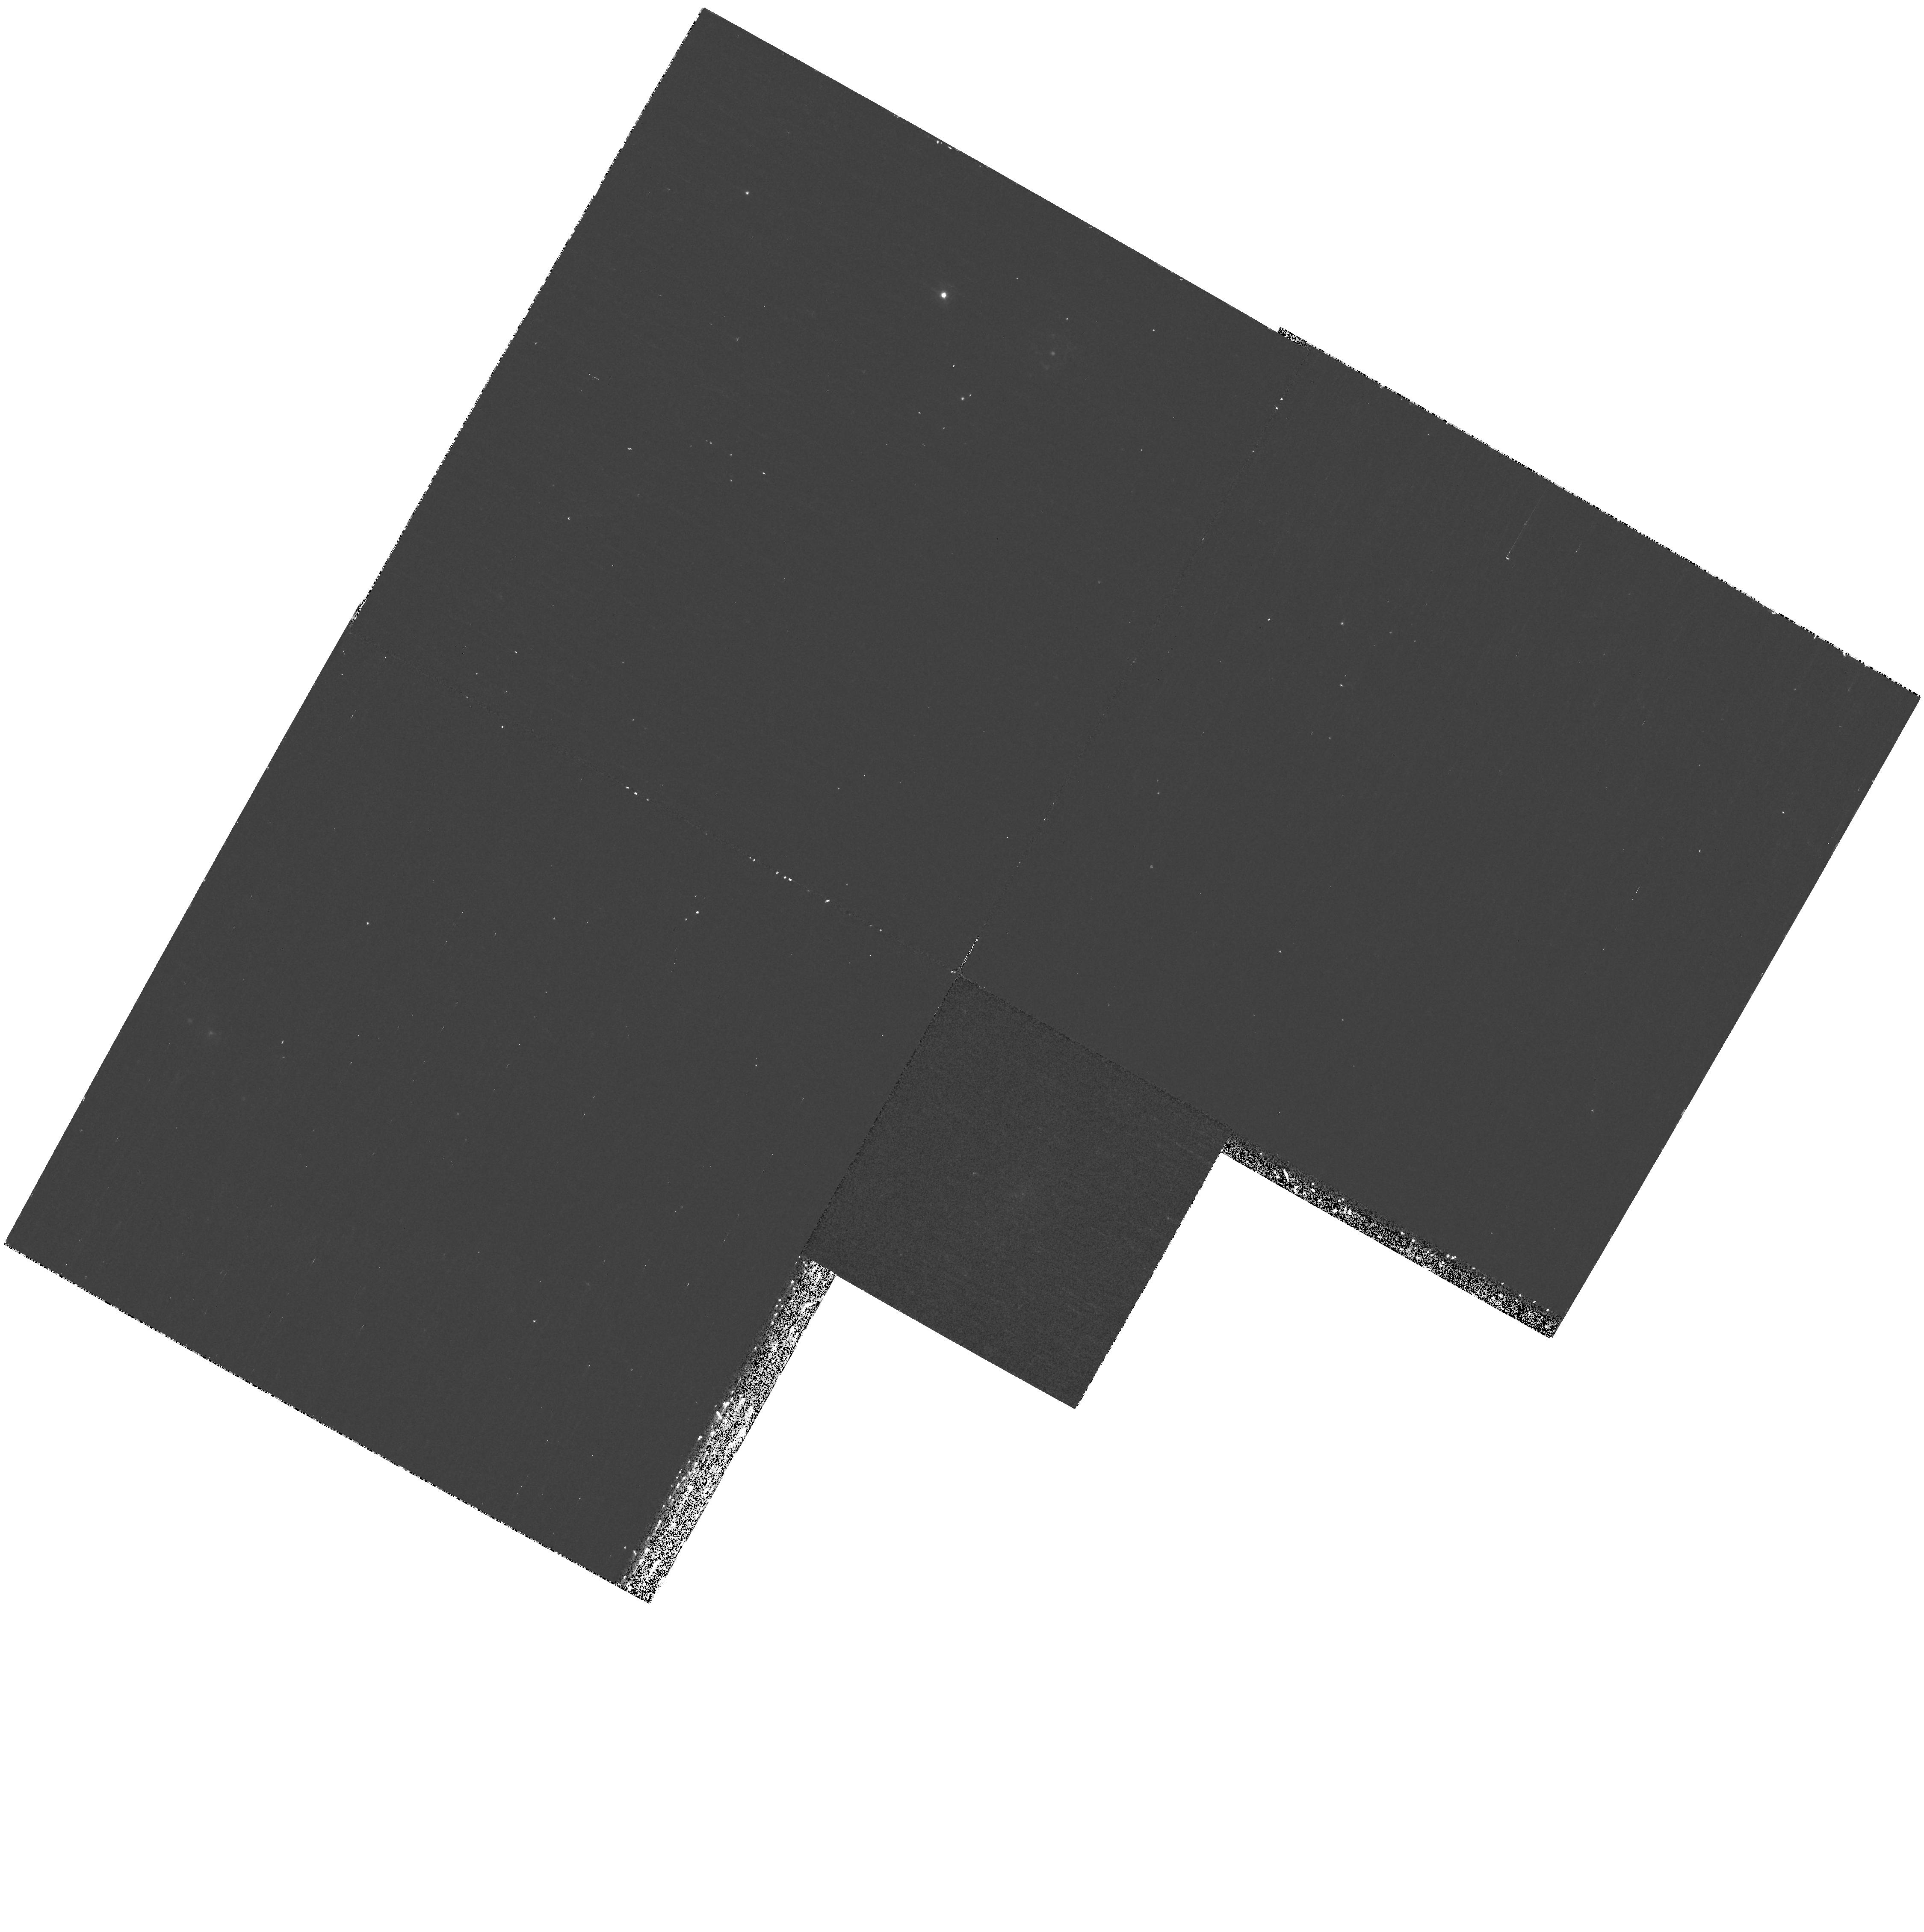
Target: VCC751. Instrument: WFPC2/PC. Filter: F300W. Exposure: 35 min. Observation ID: hst_11083_h8_wfpc2_pc_f300w_u9wth8

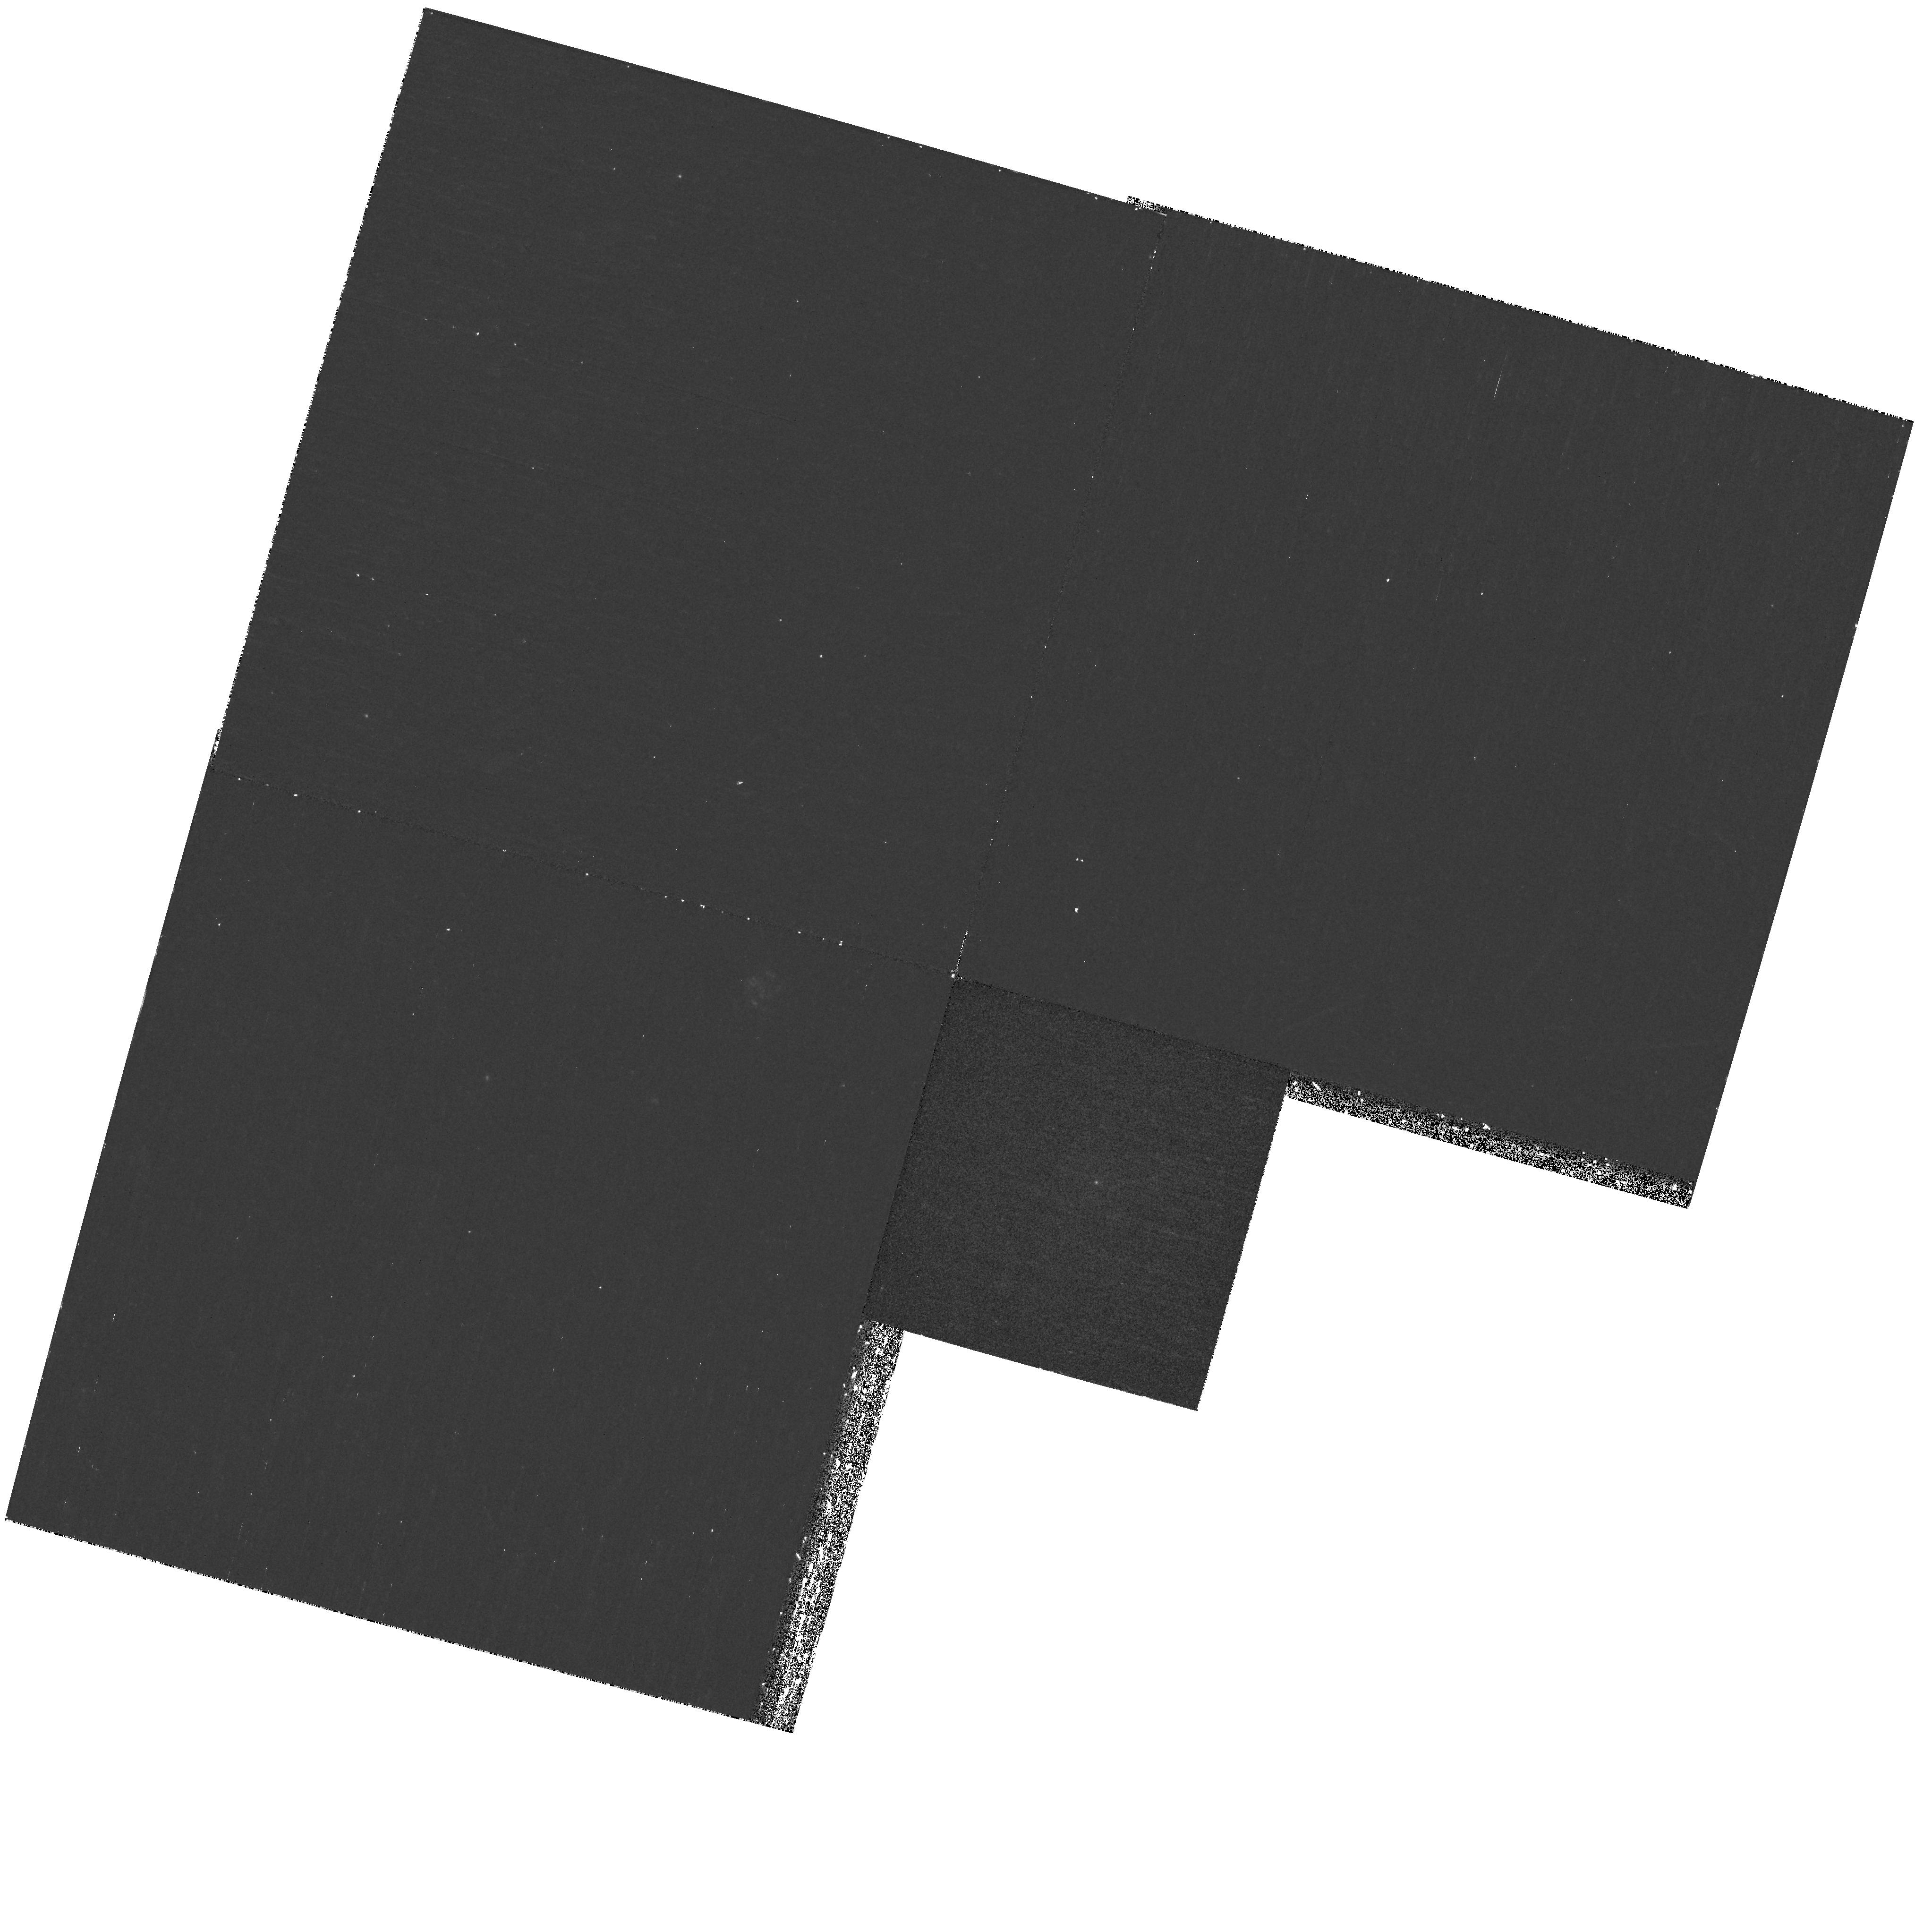
Target: VCC437. Instrument: WFPC2/PC. Filter: F300W. Exposure: 35 min. Observation ID: hst_11083_f8_wfpc2_pc_f300w_u9wtf8

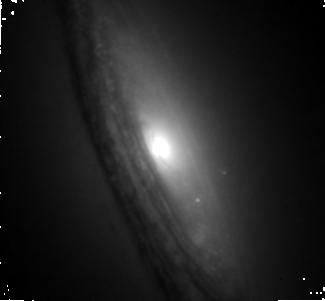
Target: VCC1535. Instrument: NICMOS/NIC1. Filter: F160W. Exposure: 32 min. Observation ID: n9wt08010

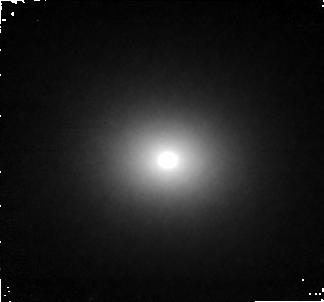
Target: VCC1883. Instrument: NICMOS/NIC1. Filter: F160W. Exposure: 32 min. Observation ID: n9wt30010

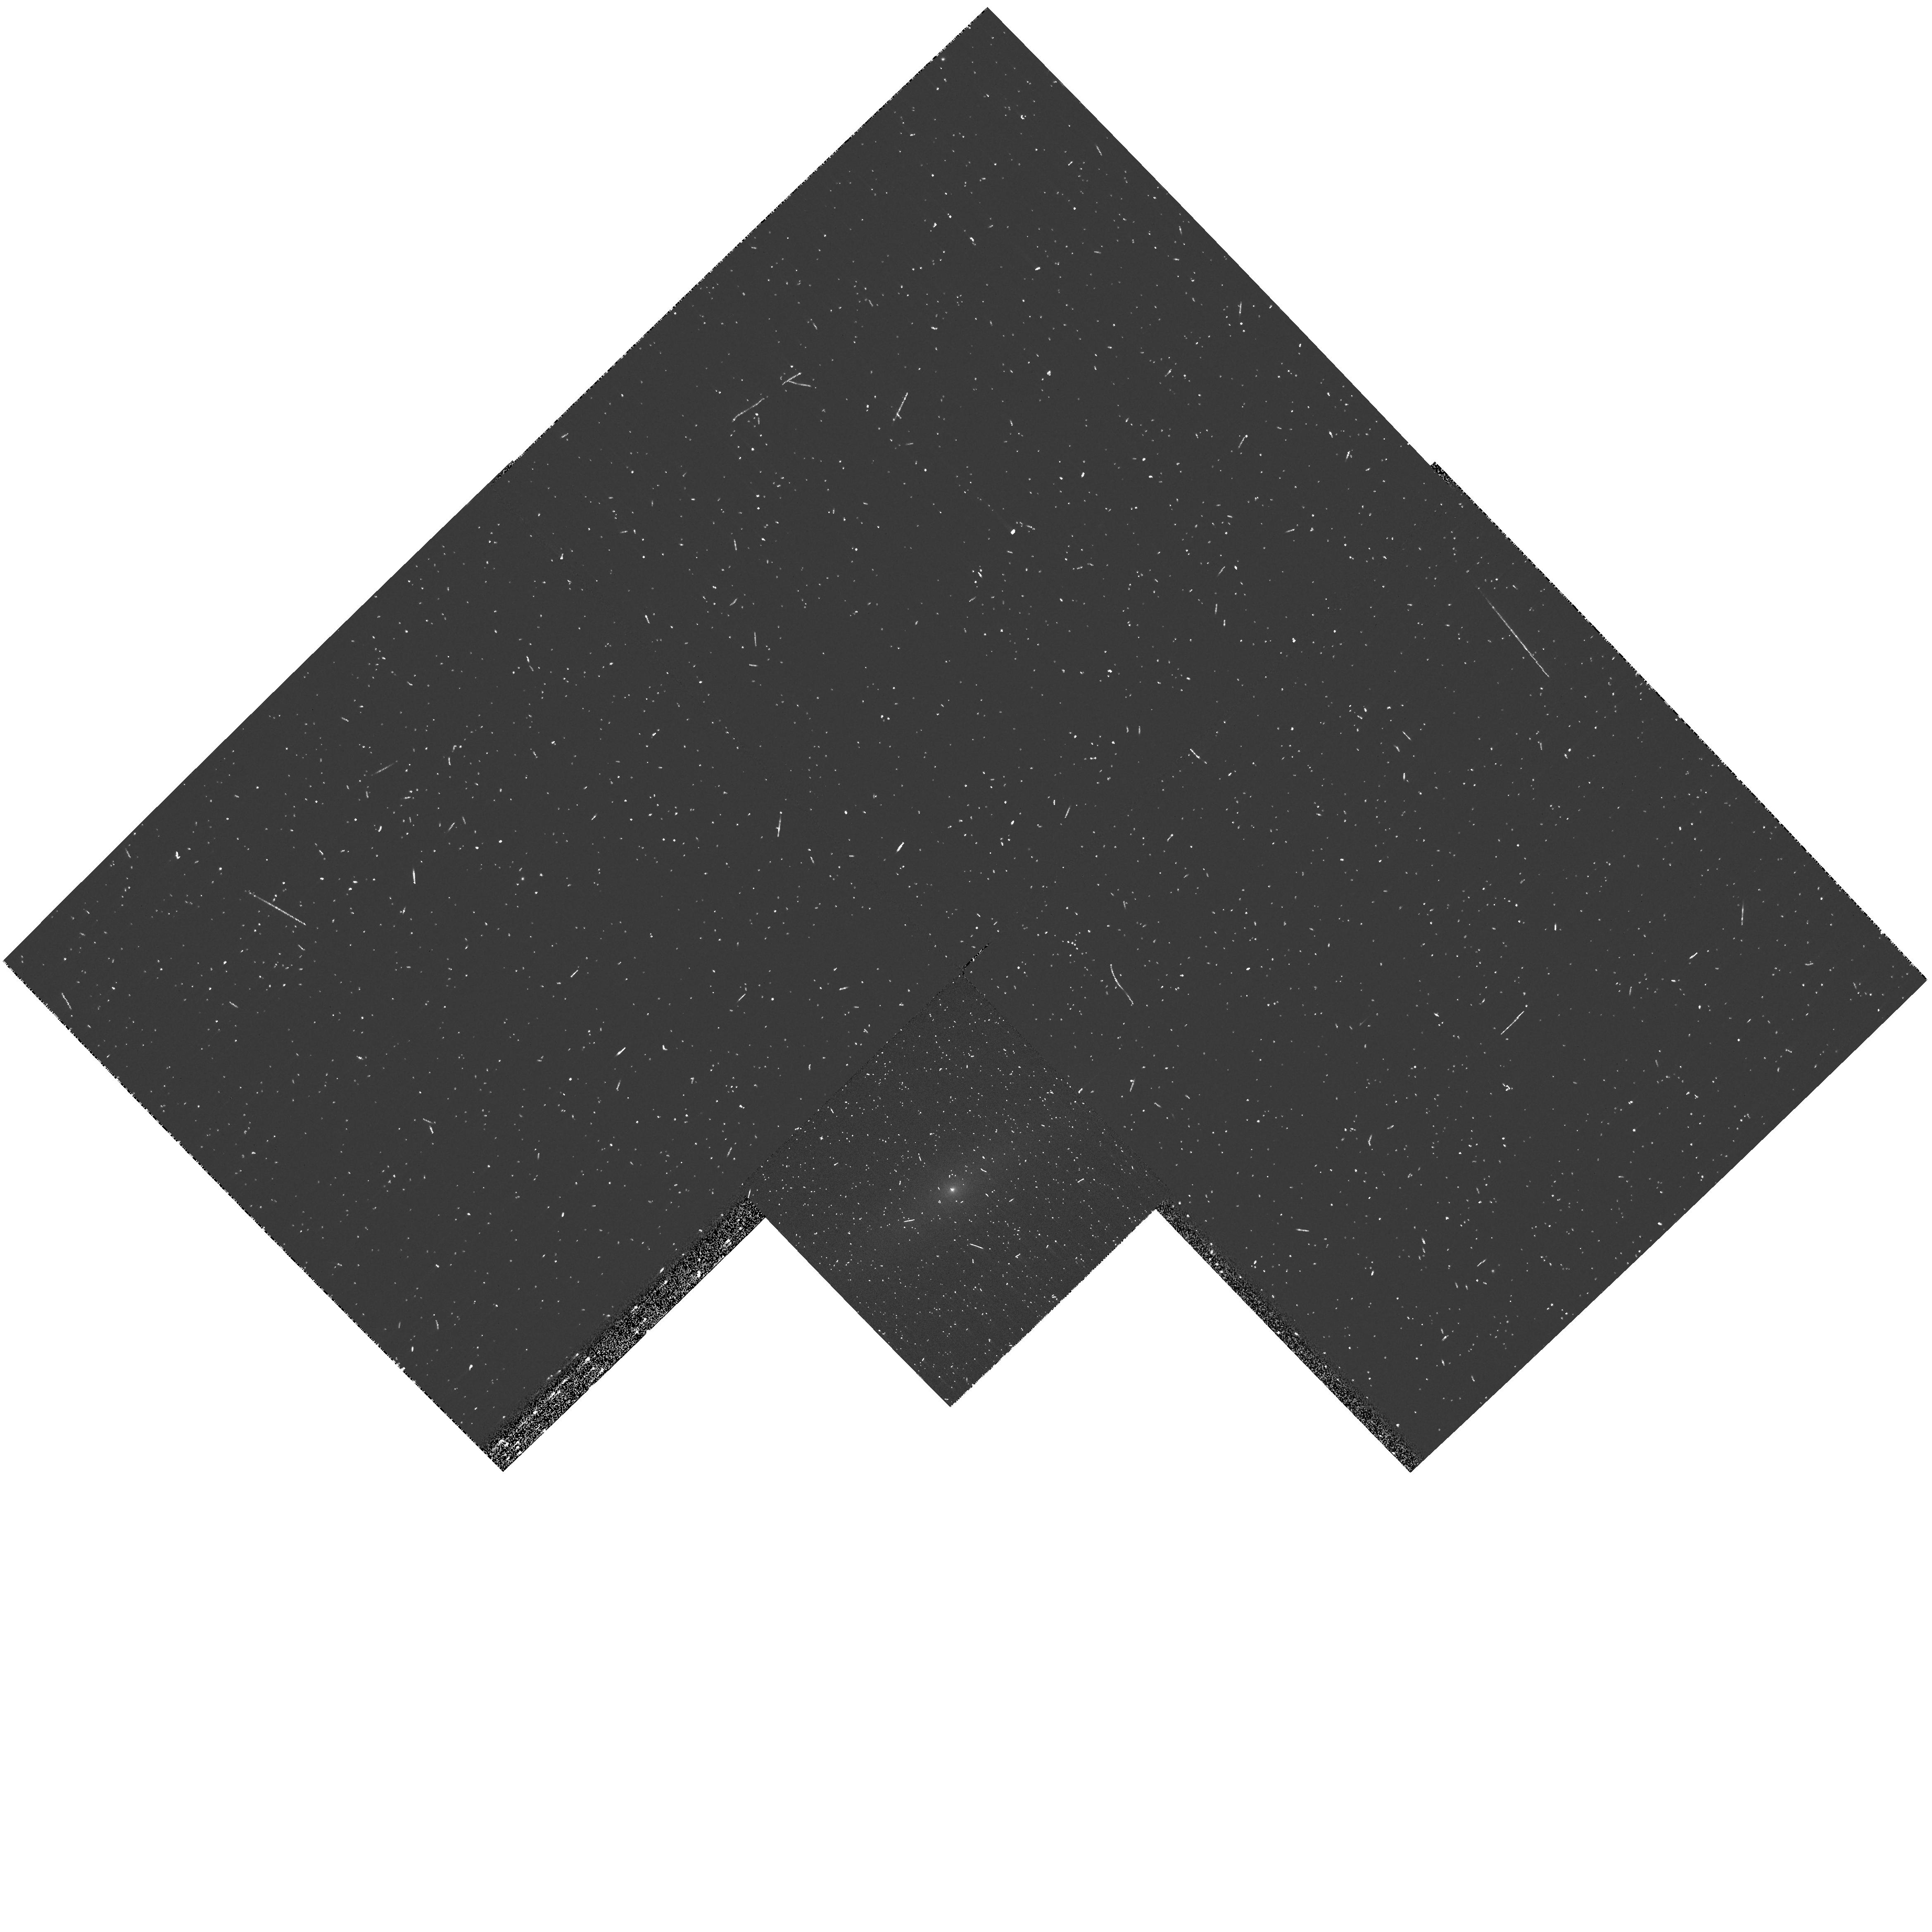
Target: VCC1938. Instrument: WFPC2/PC. Filter: F300W. Exposure: 12 min. Observation ID: hst_11083_0f_wfpc2_pc_f300w_u9wt0f

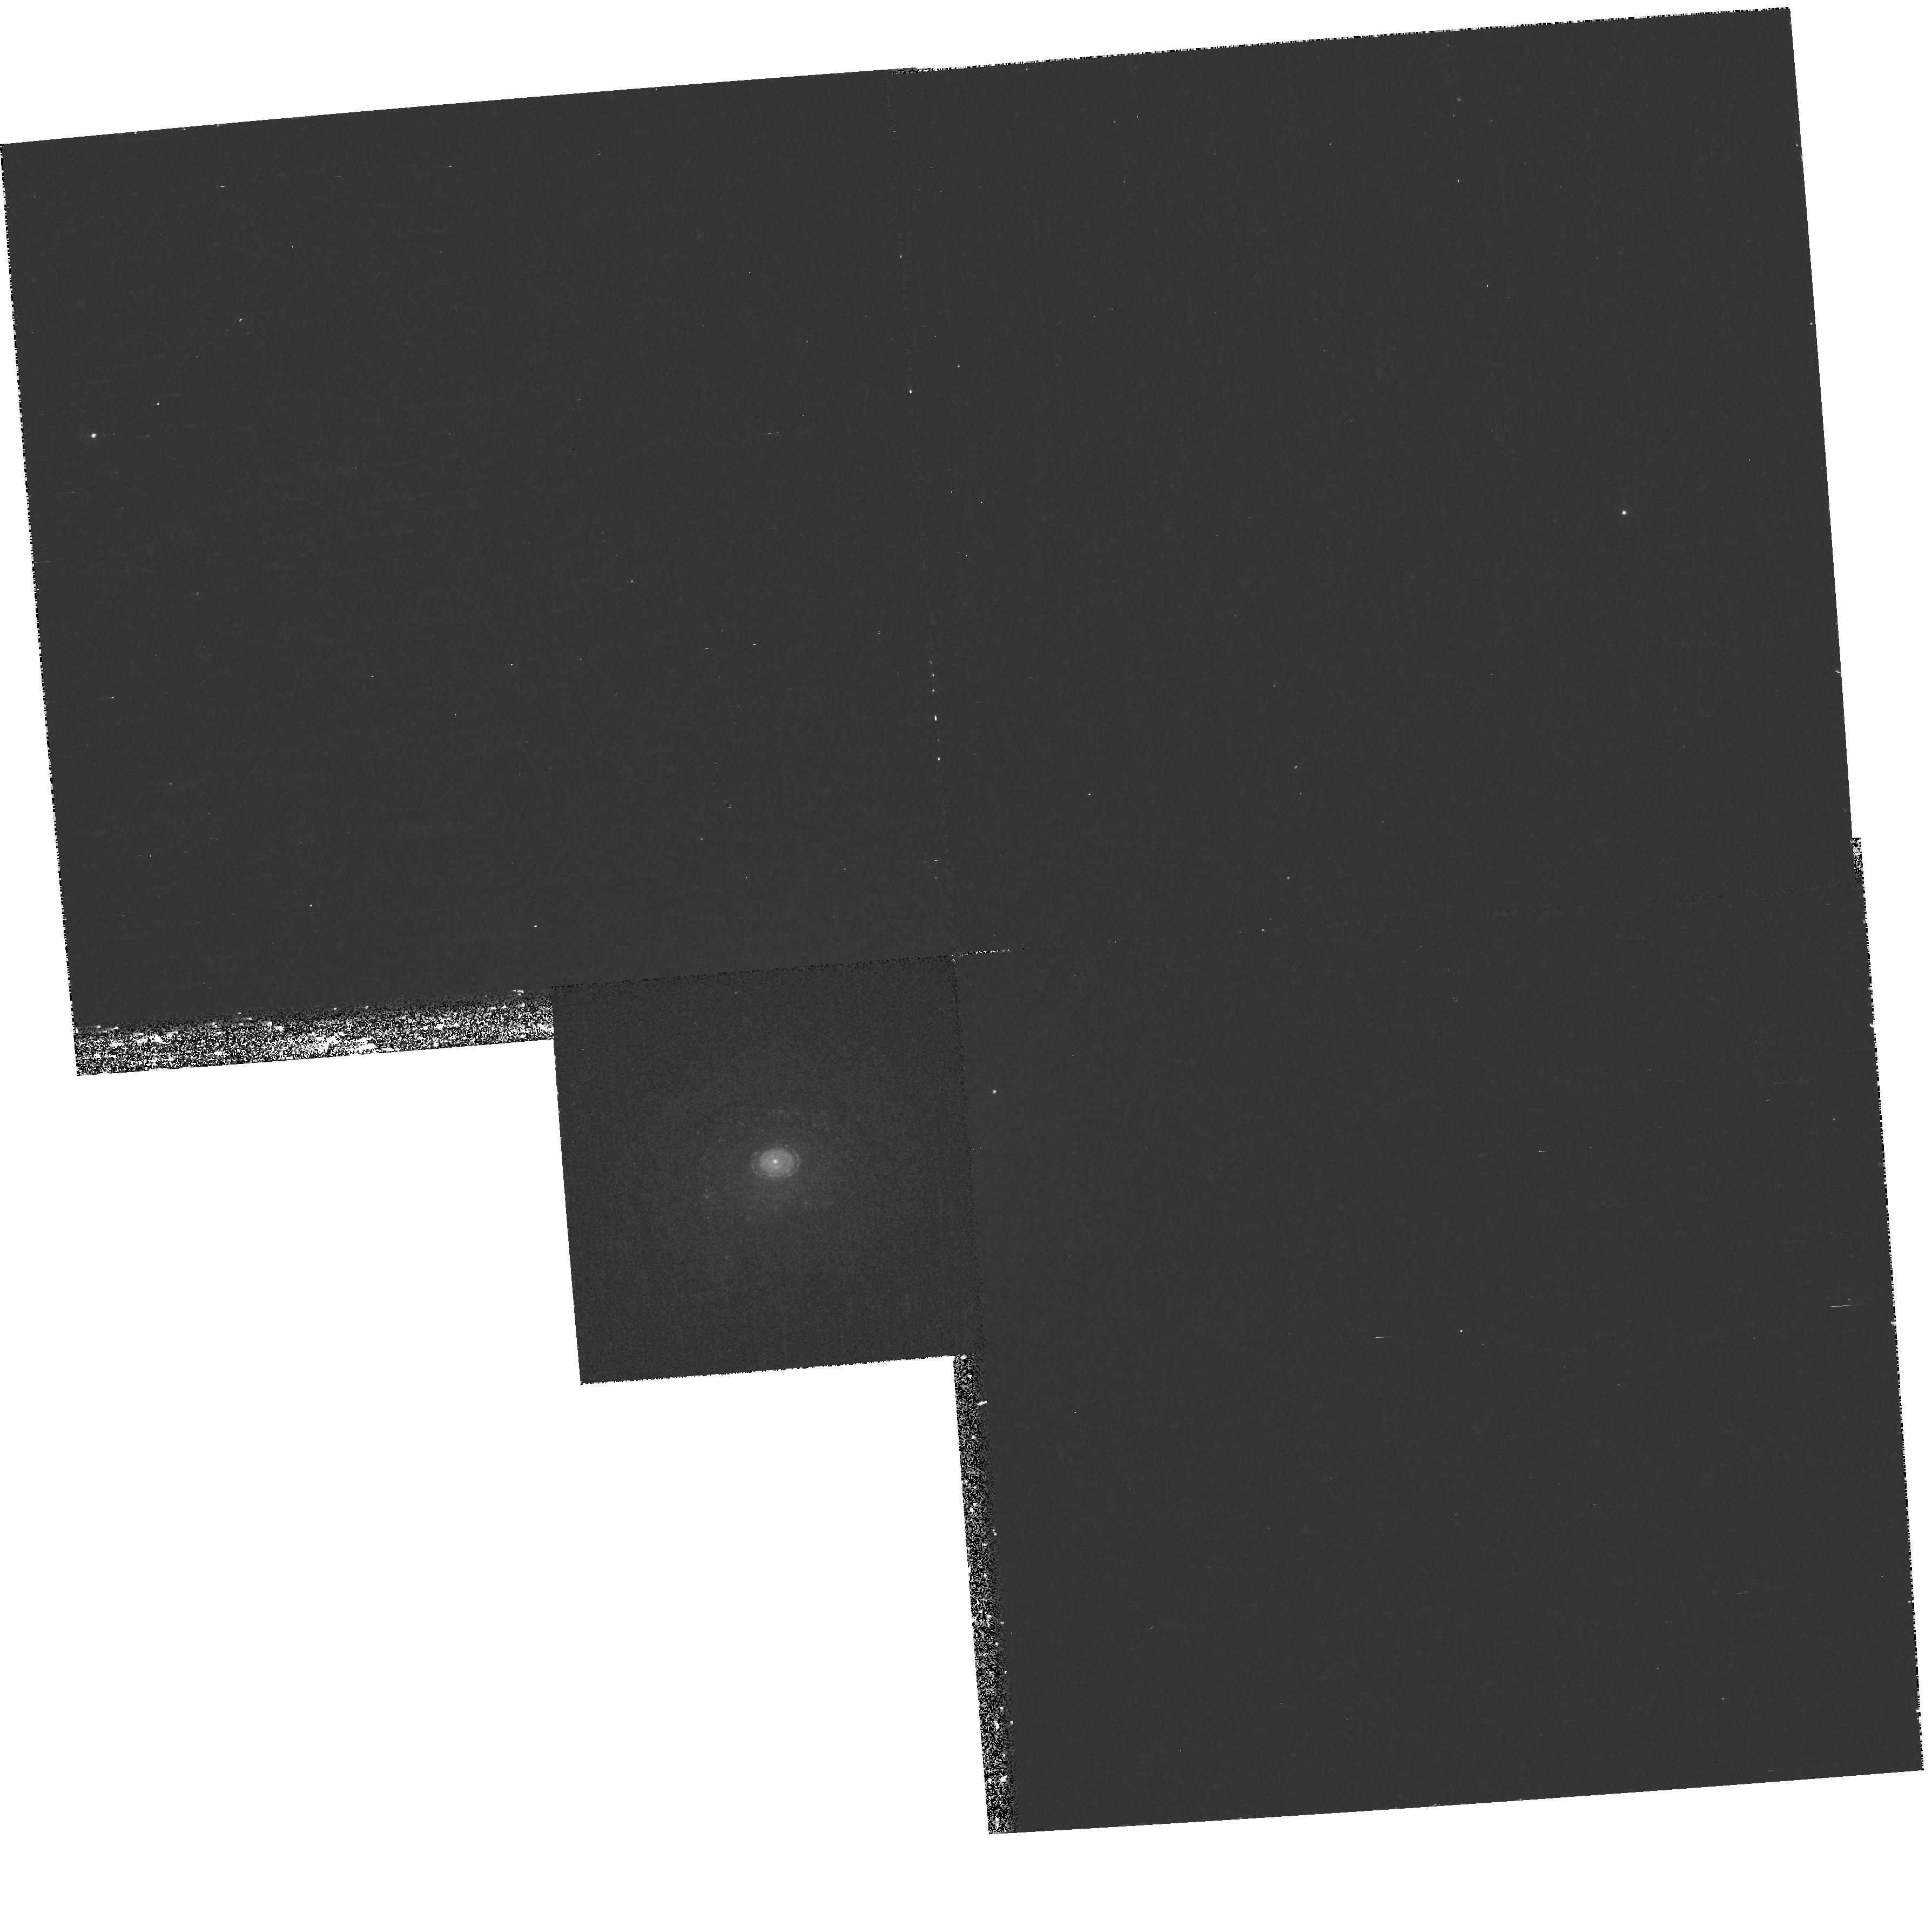
Target: VCC1154. Instrument: WFPC2/PC. Filter: F300W. Exposure: 35 min. Observation ID: hst_11083_a3_wfpc2_pc_f300w_u9wta3

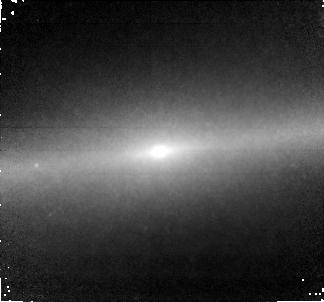
Target: VCC1125. Instrument: NICMOS/NIC1. Filter: F160W. Exposure: 32 min. Observation ID: n9wt44010

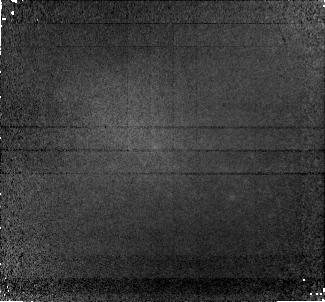
Target: VCC1743. Instrument: NICMOS/NIC1. Filter: F160W. Exposure: 32 min. Observation ID: n9wt94010

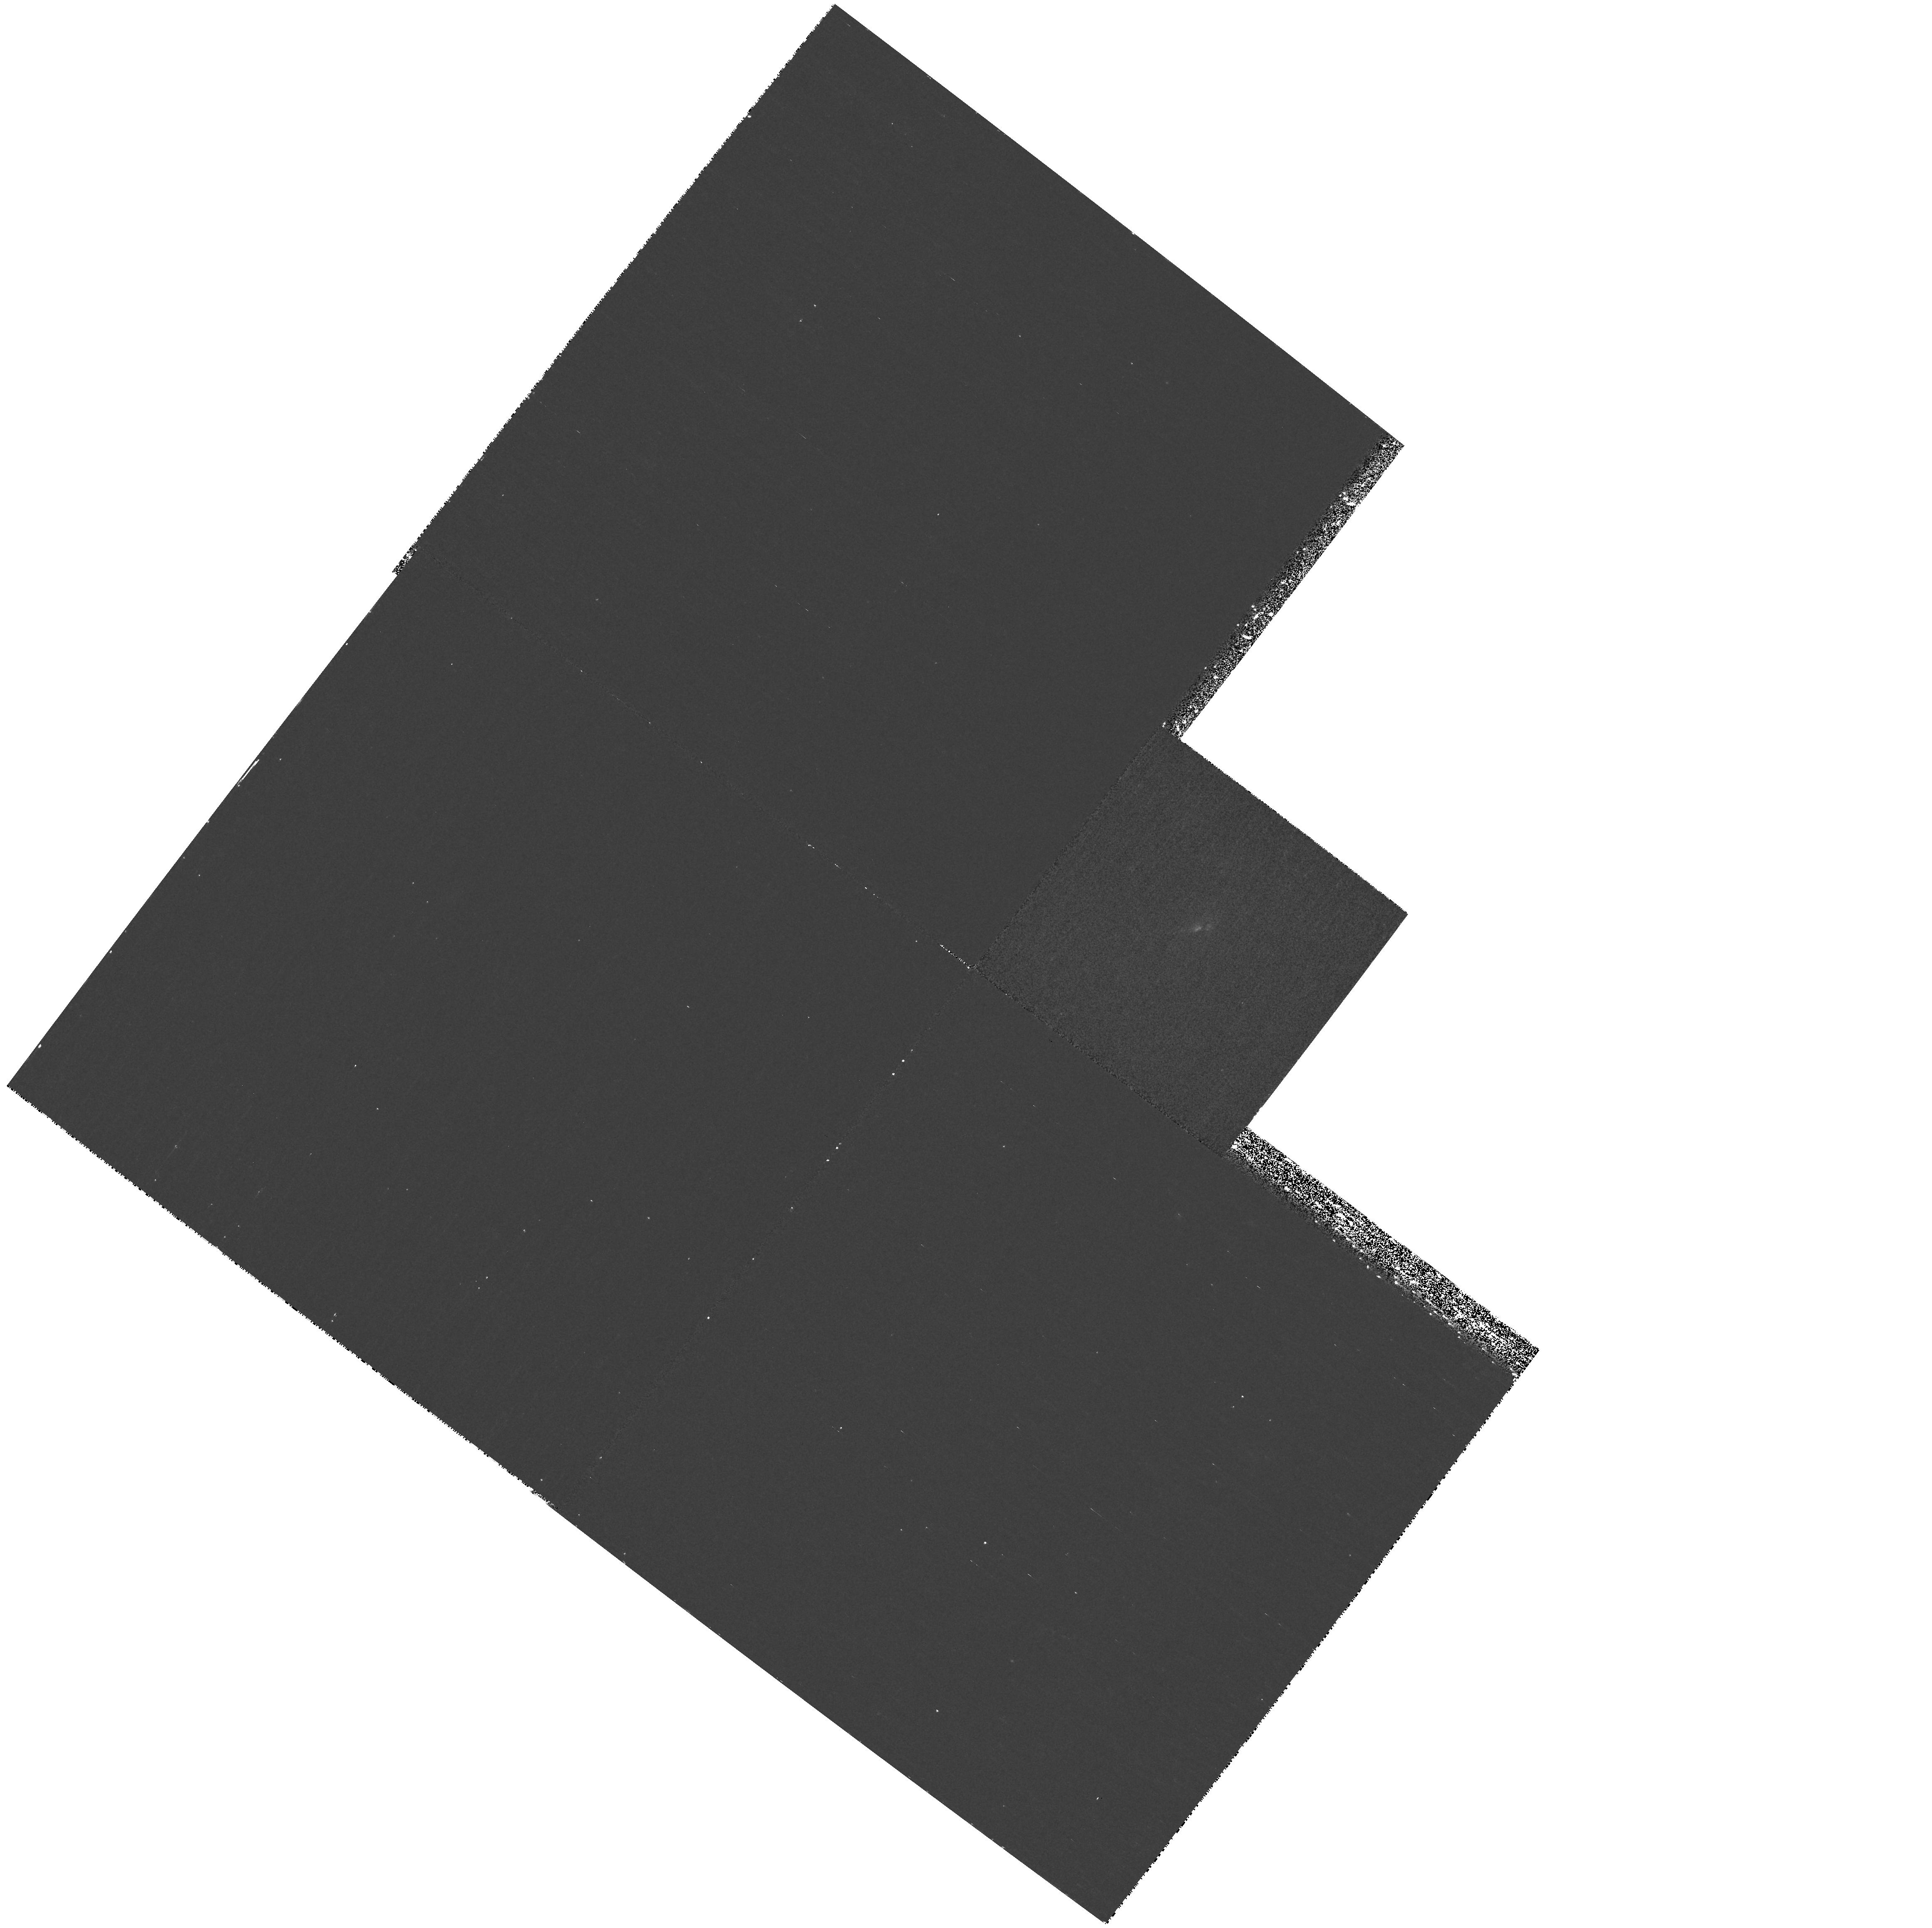
Target: VCC571. Instrument: WFPC2/PC. Filter: F300W. Exposure: 35 min. Observation ID: hst_11083_e2_wfpc2_pc_f300w_u9wte2

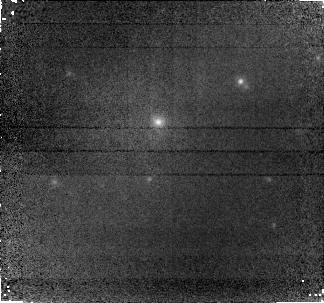
Target: VCC1539. Instrument: NICMOS/NIC1. Filter: F160W. Exposure: 32 min. Observation ID: n9wt95010

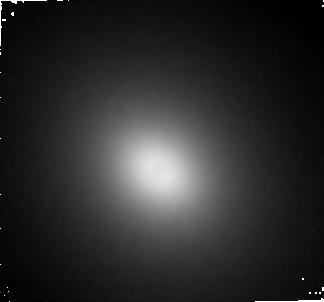
Target: VCC881. Instrument: NICMOS/NIC1. Filter: F160W. Exposure: 32 min. Observation ID: n9wt04010

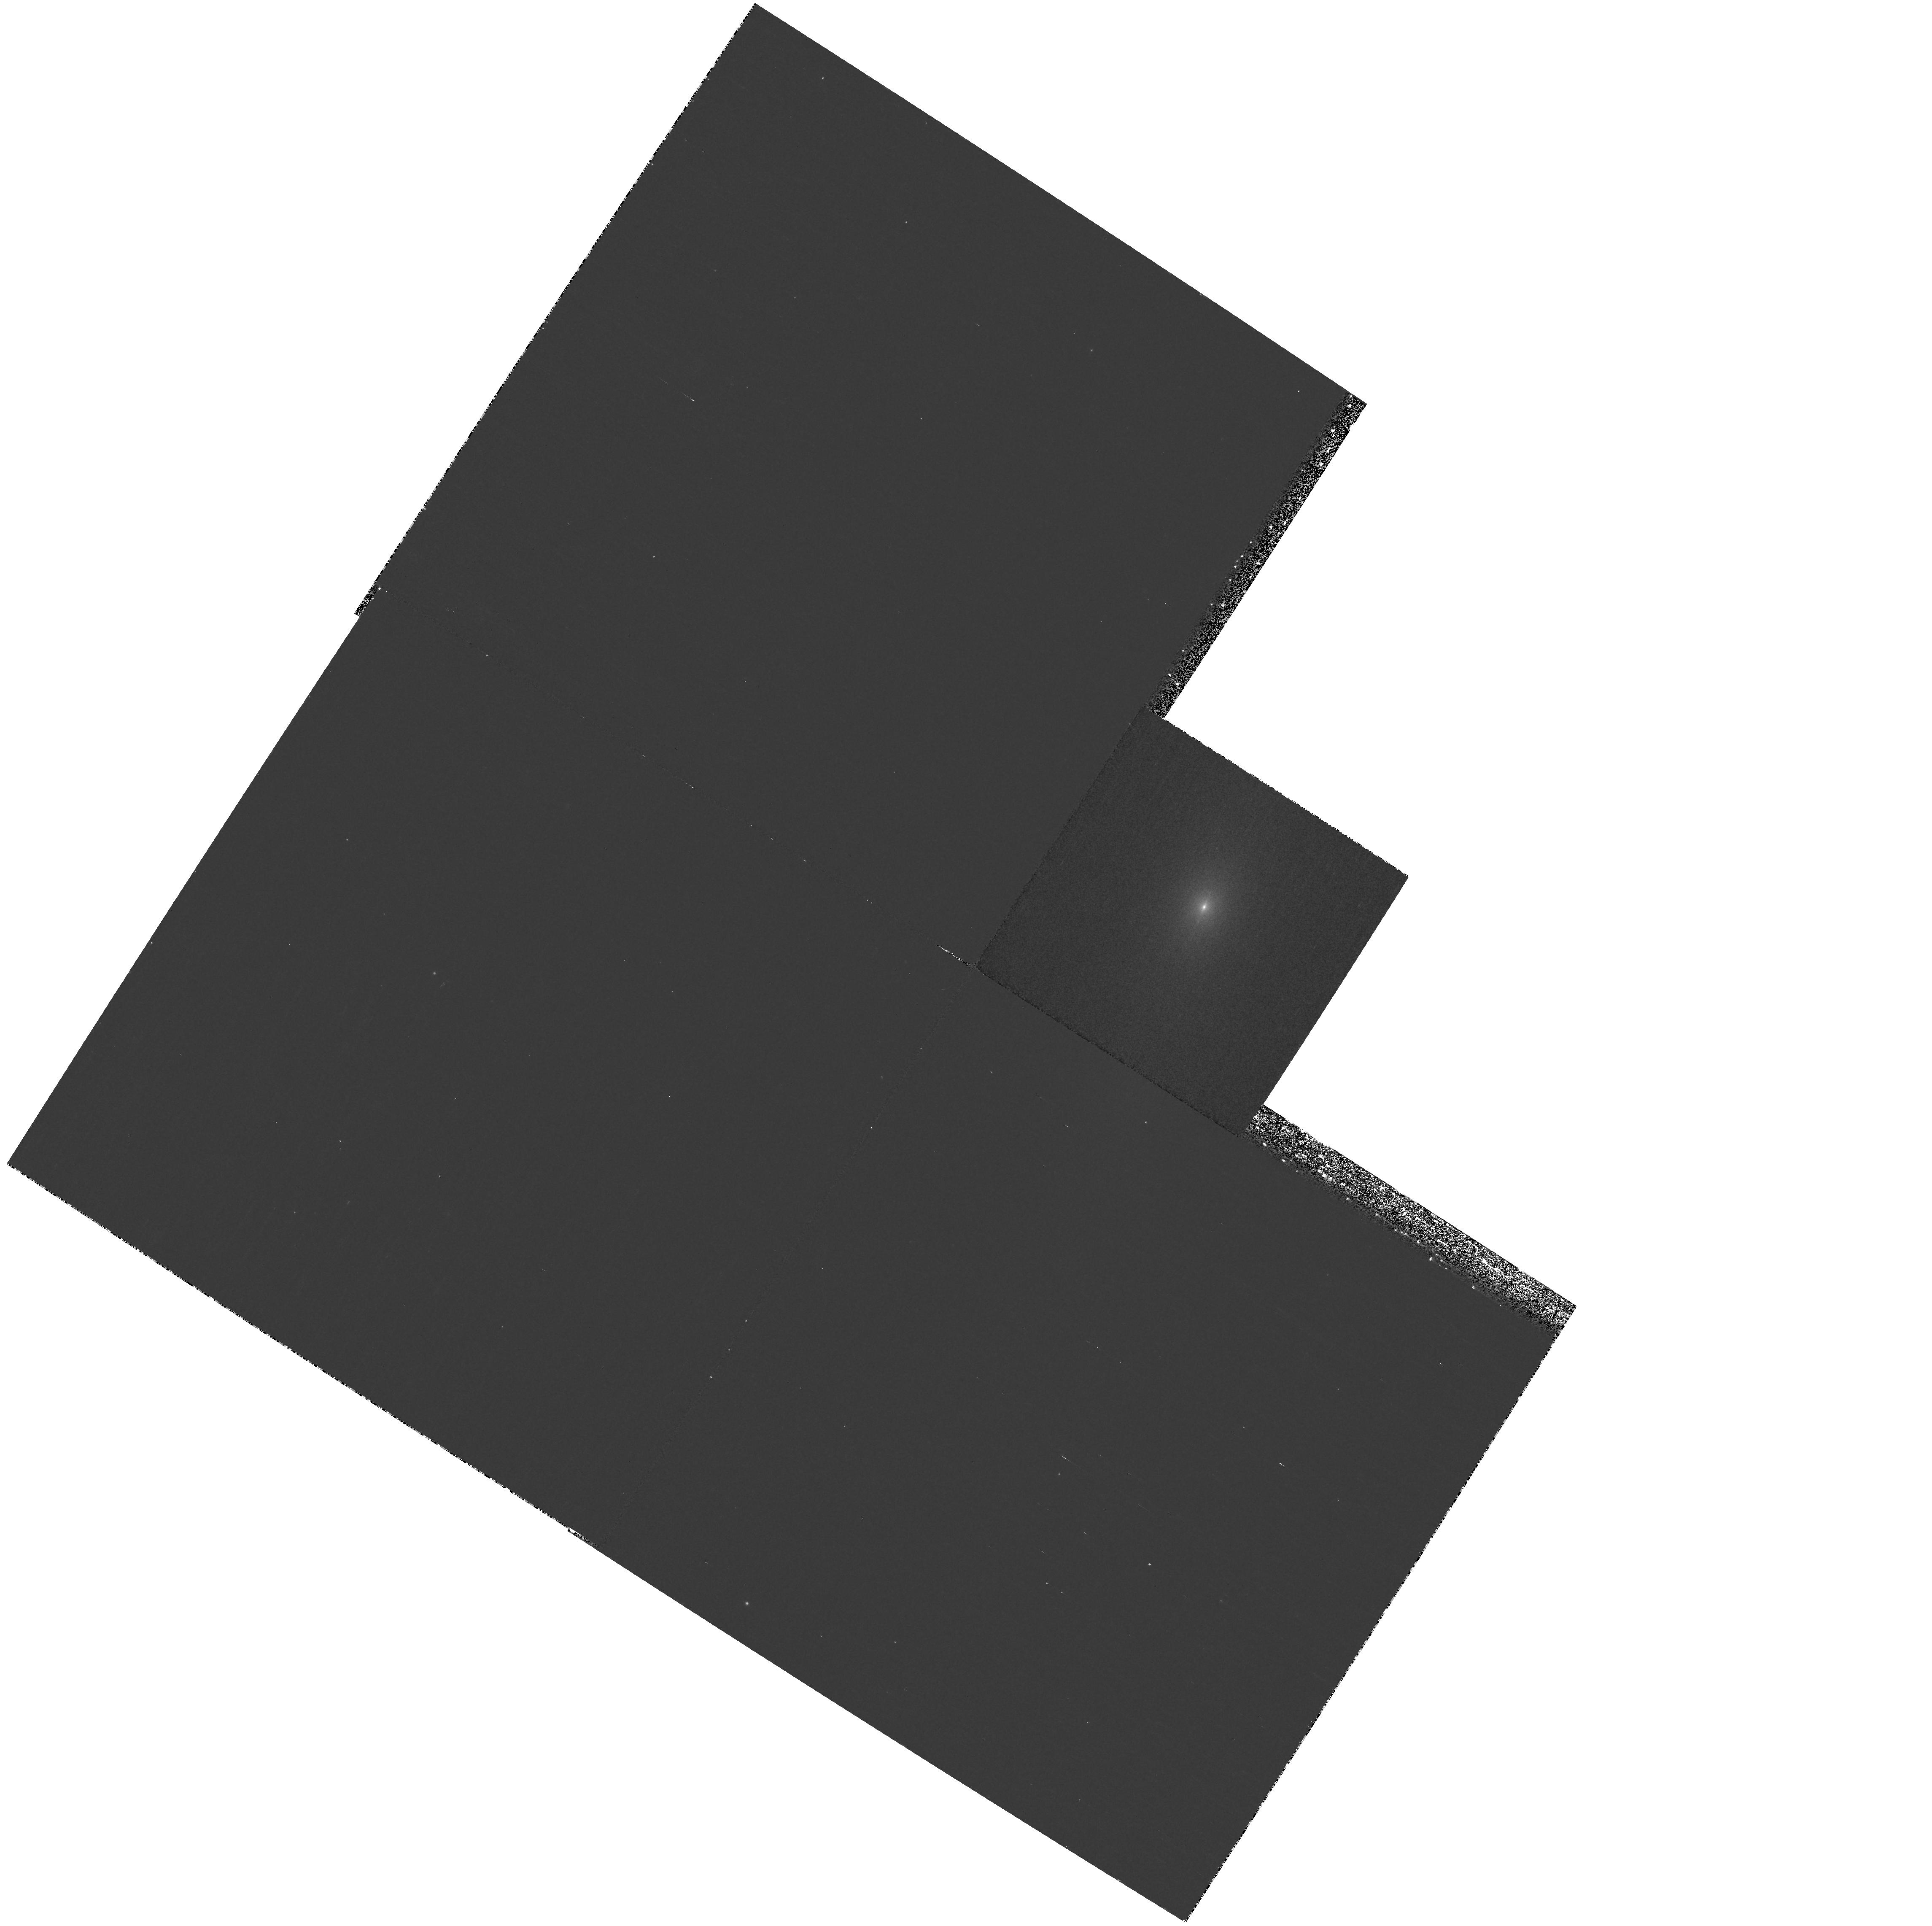
Target: VCC1692. Instrument: WFPC2/PC. Filter: F300W. Exposure: 35 min. Observation ID: hst_11083_a8_wfpc2_pc_f300w_u9wta8

The Structure, Formation and Evolution of Galactic Cores and Nuclei (PI: Cote, Patrick)

A surprising result has emerged from the ACS Virgo Cluster Survey (ACSVCS), a program to obtain ACS/WFC gz imaging for a large, unbiased sample of 100 early-type galaxies in the Virgo Cluster. On subarcsecond scales (i.e., <0.1"-1"), the HST brightness profiles vary systematically from the brightest giants (which have nearly constant surface brightness cores) to the faintest dwarfs (which have compact stellar nuclei). Remarkably, the fraction of galaxy mass contributed by the nuclei in the faint galaxies is identical to that contributed by supermassive black holes in the bright galaxies (0.2%). These findings strongly suggest that a single mechanism is responsible for both types of Central Massive Object: most likely internally or externally modulated gas inflows that feed central black holes or lead to the formation of "nuclear star clusters". Understanding the history of gas accretion, star formation and chemical enrichment on subarcsecond scales has thus emerged as the single most pressing question in the study of nearby galactic nuclei, either active or quiescent. We propose an ambitious HST program (199 orbits) that constitutes the next, obvious step forward: high-resolution, ultraviolet (WFPC2/F300W) and infrared (NIC1/F160W) imaging for the complete ACSVCS sample. By capitalizing on HST's unique ability to provide high-resolution images with a sharp and stable PSF at UV and IR wavelengths, we will leverage the existing optical HST data to obtain the most complete picture currently possible for the history of star formation and chemical enrichment on these small scales. Equally important, this program will lead to a significant improvement in the measured structural parameters and density distributions for the stellar nuclei and the underlying galaxies, and provide a sensitive measure of "frosting" by young stars in the galaxy cores. By virtue of its superb image quality and stable PSF, NICMOS is the sole instrument capable of the IR observations proposed here. In the case of the WFPC2 observations, high-resolution UV imaging (< 0.1") is a capability unique to HST, yet one that could be lost at any any time.